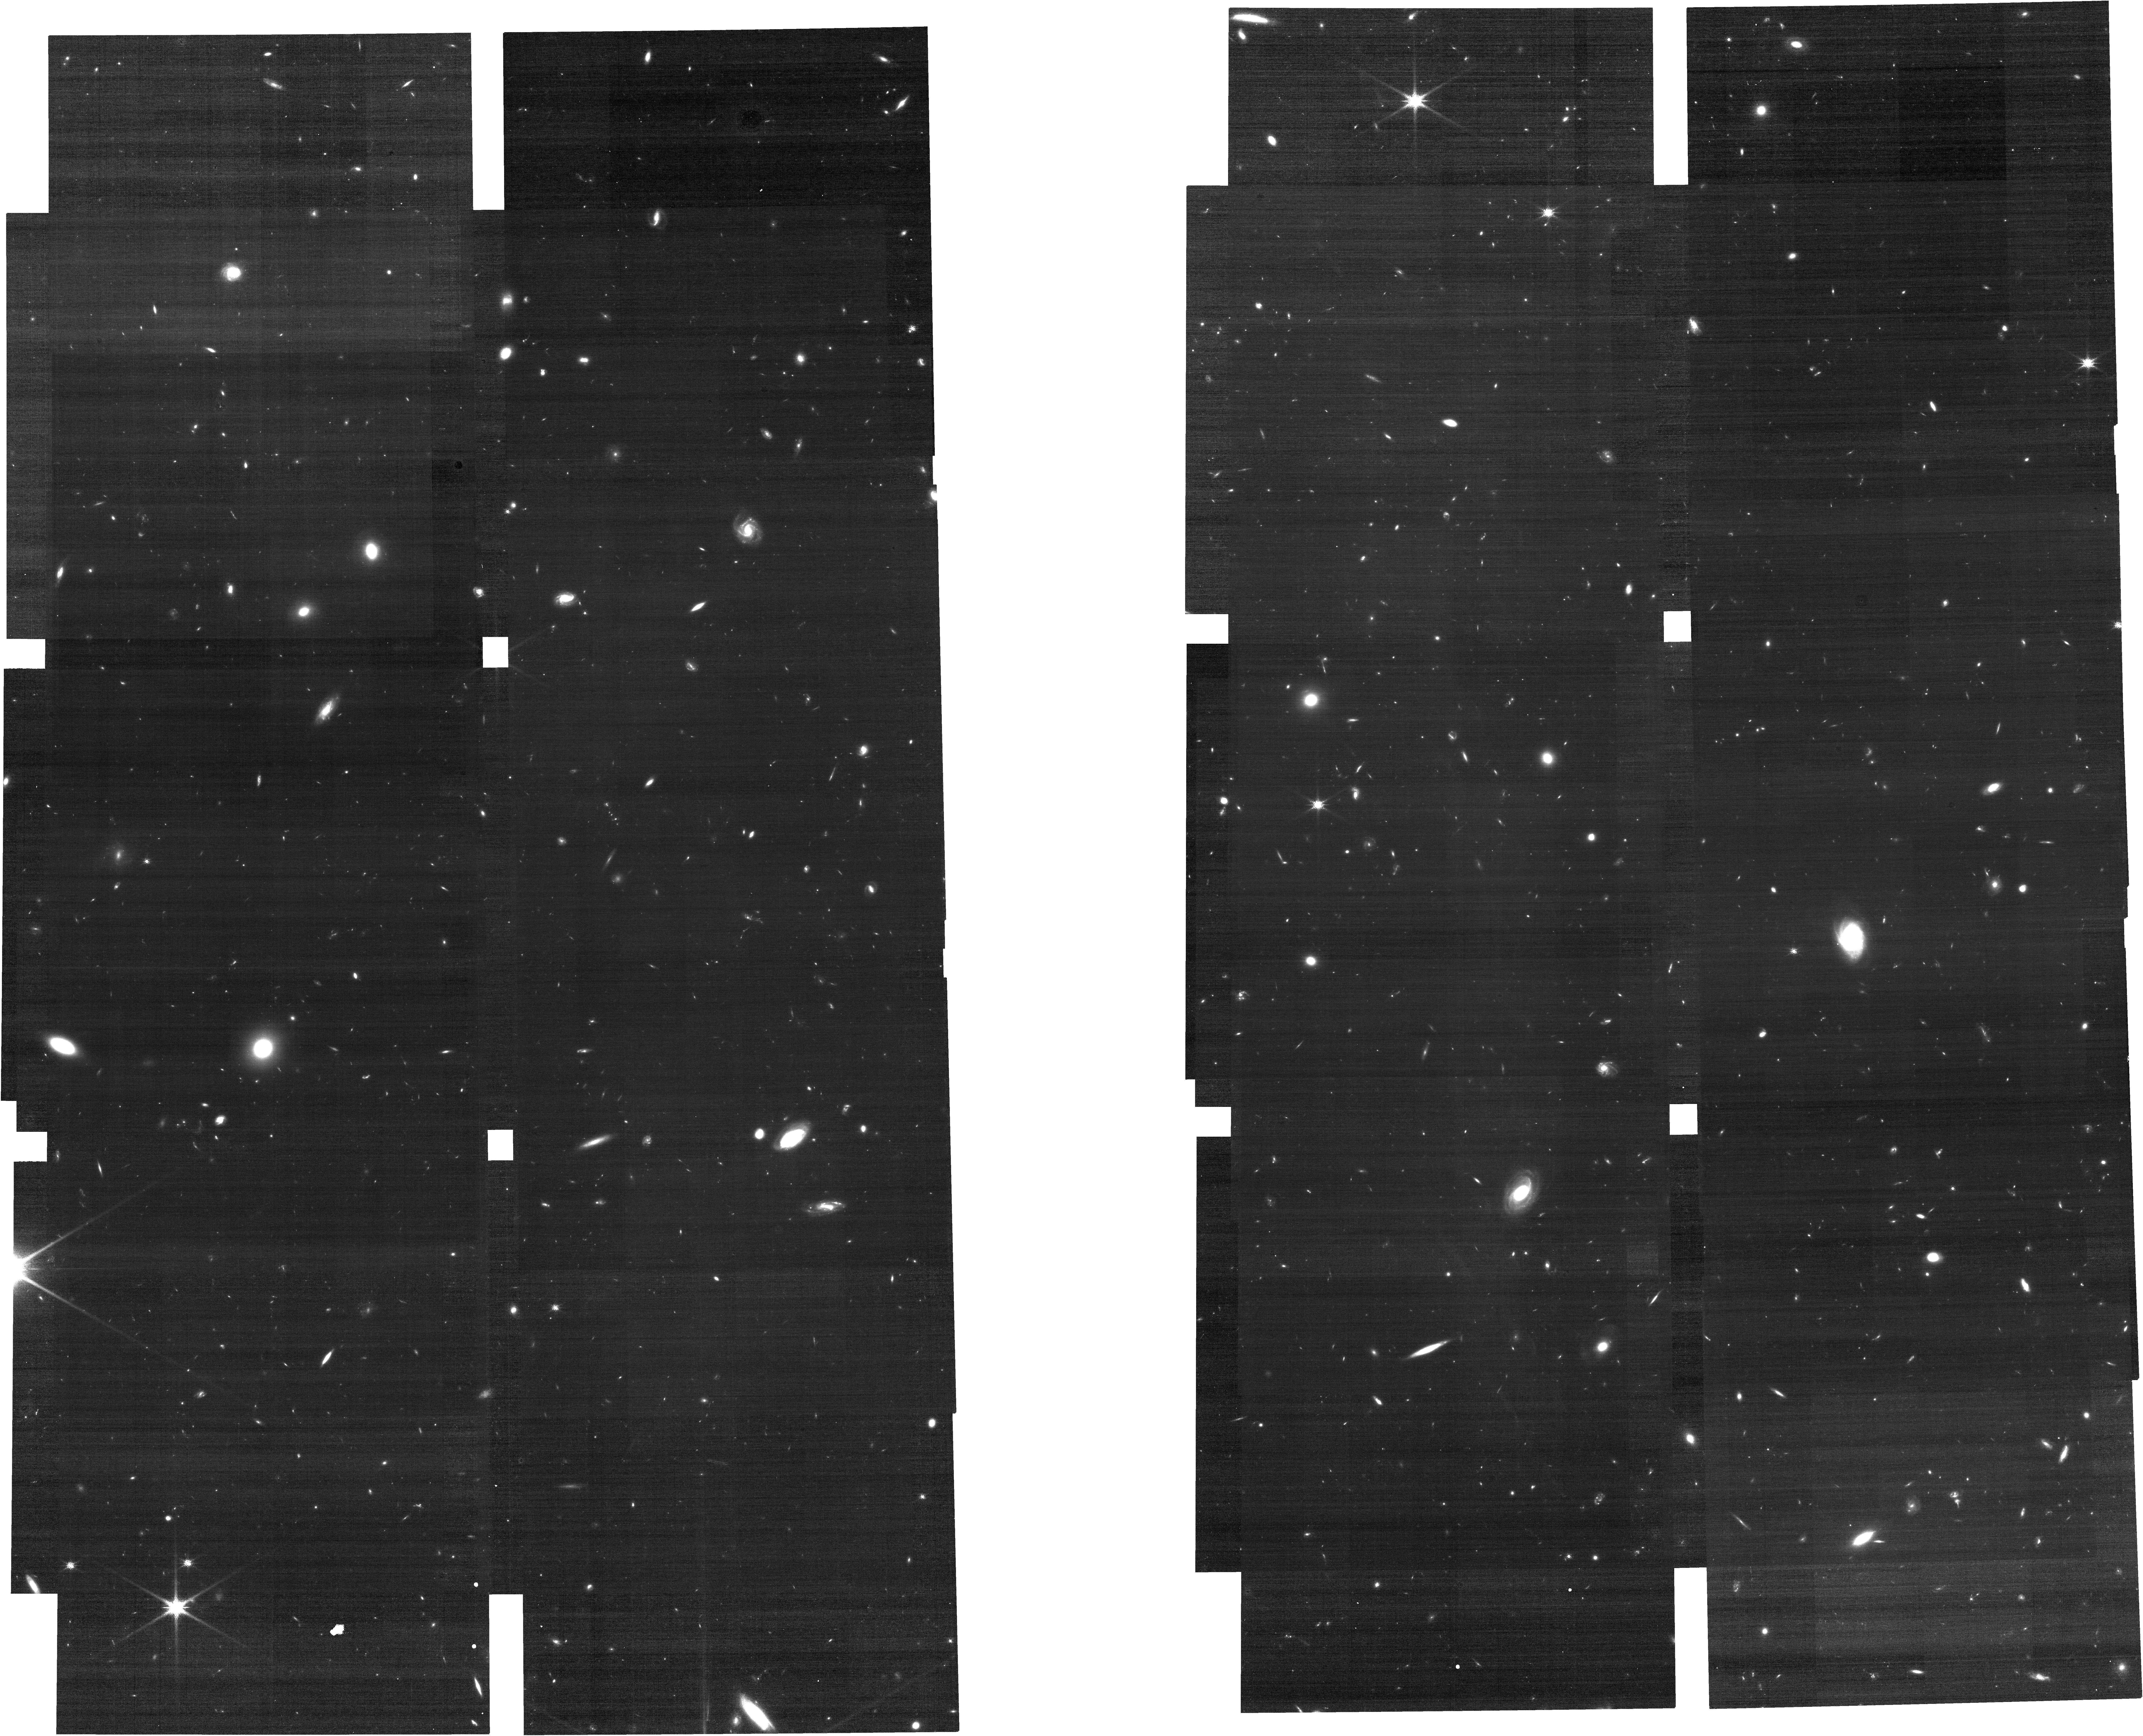
Target: HUDF-WFSS-Center. Instrument: NIRCAM. Filter: F150W. Exposure: 31 min. Observation ID: jw07336-o002_t001_nircam_clear-f150w

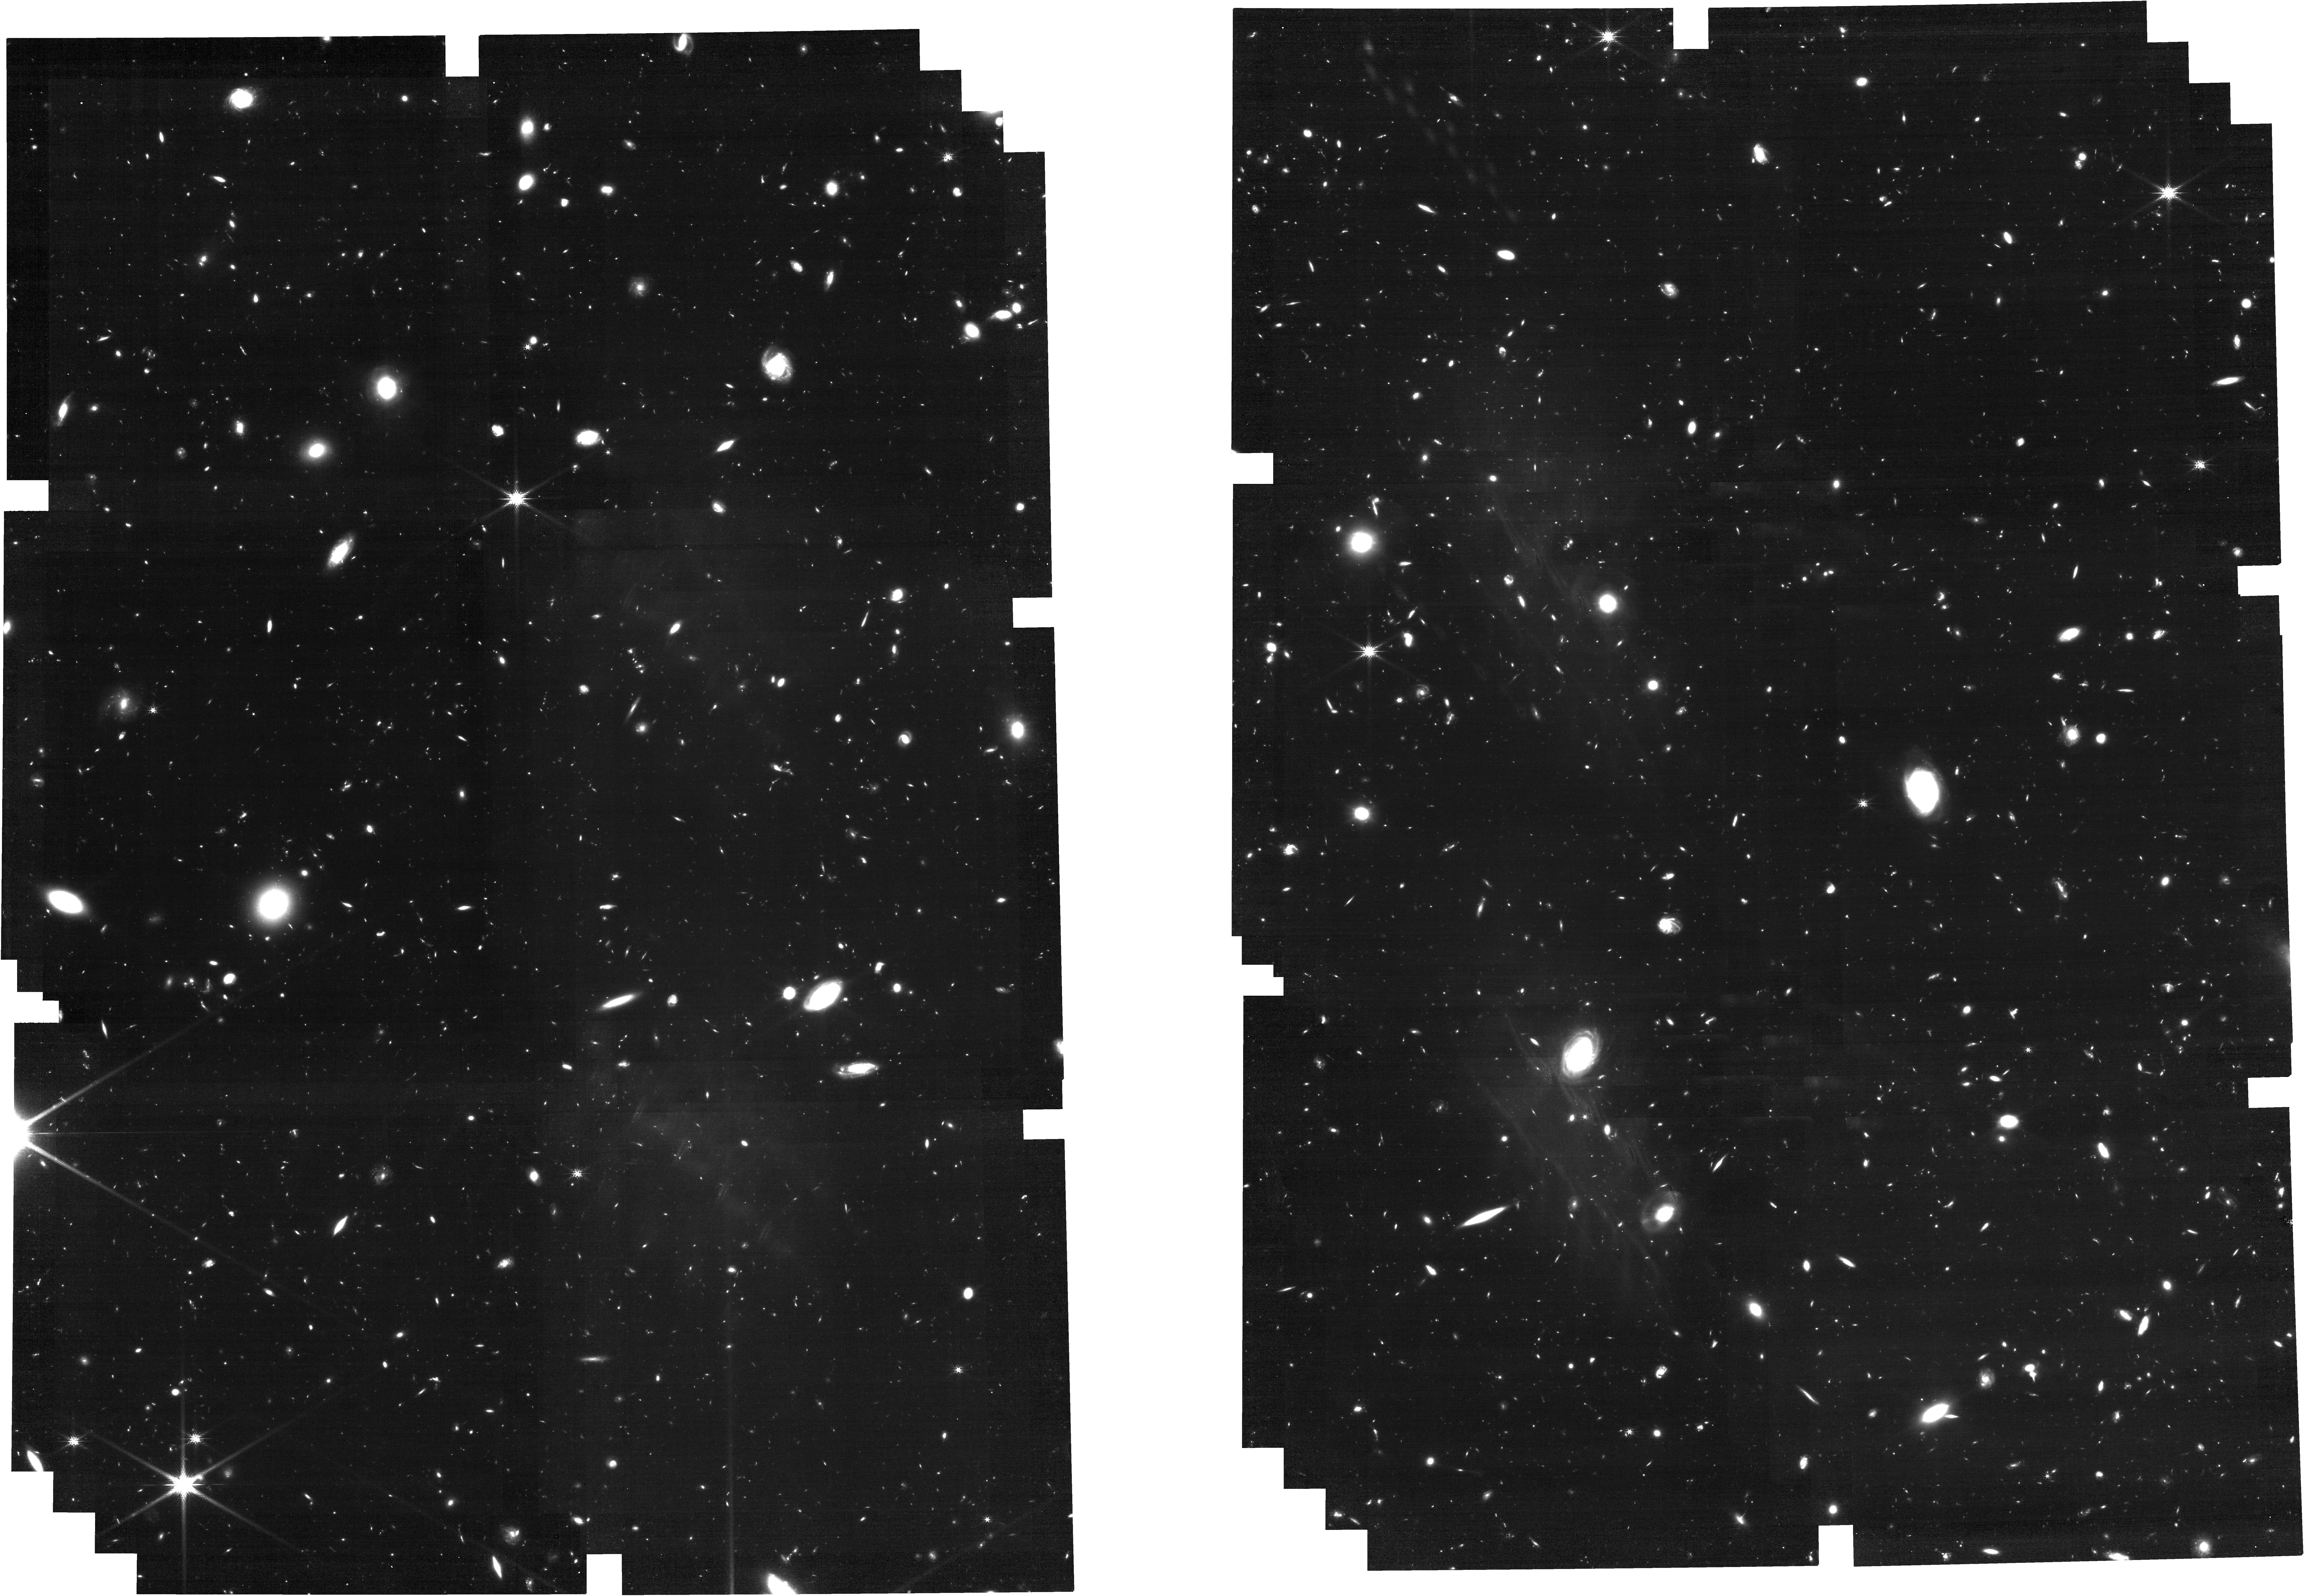
Target: HUDF-WFSS-Center. Instrument: NIRCAM. Filter: F200W. Exposure: 3.2 h. Observation ID: jw07336-o002_t001_nircam_clear-f200w

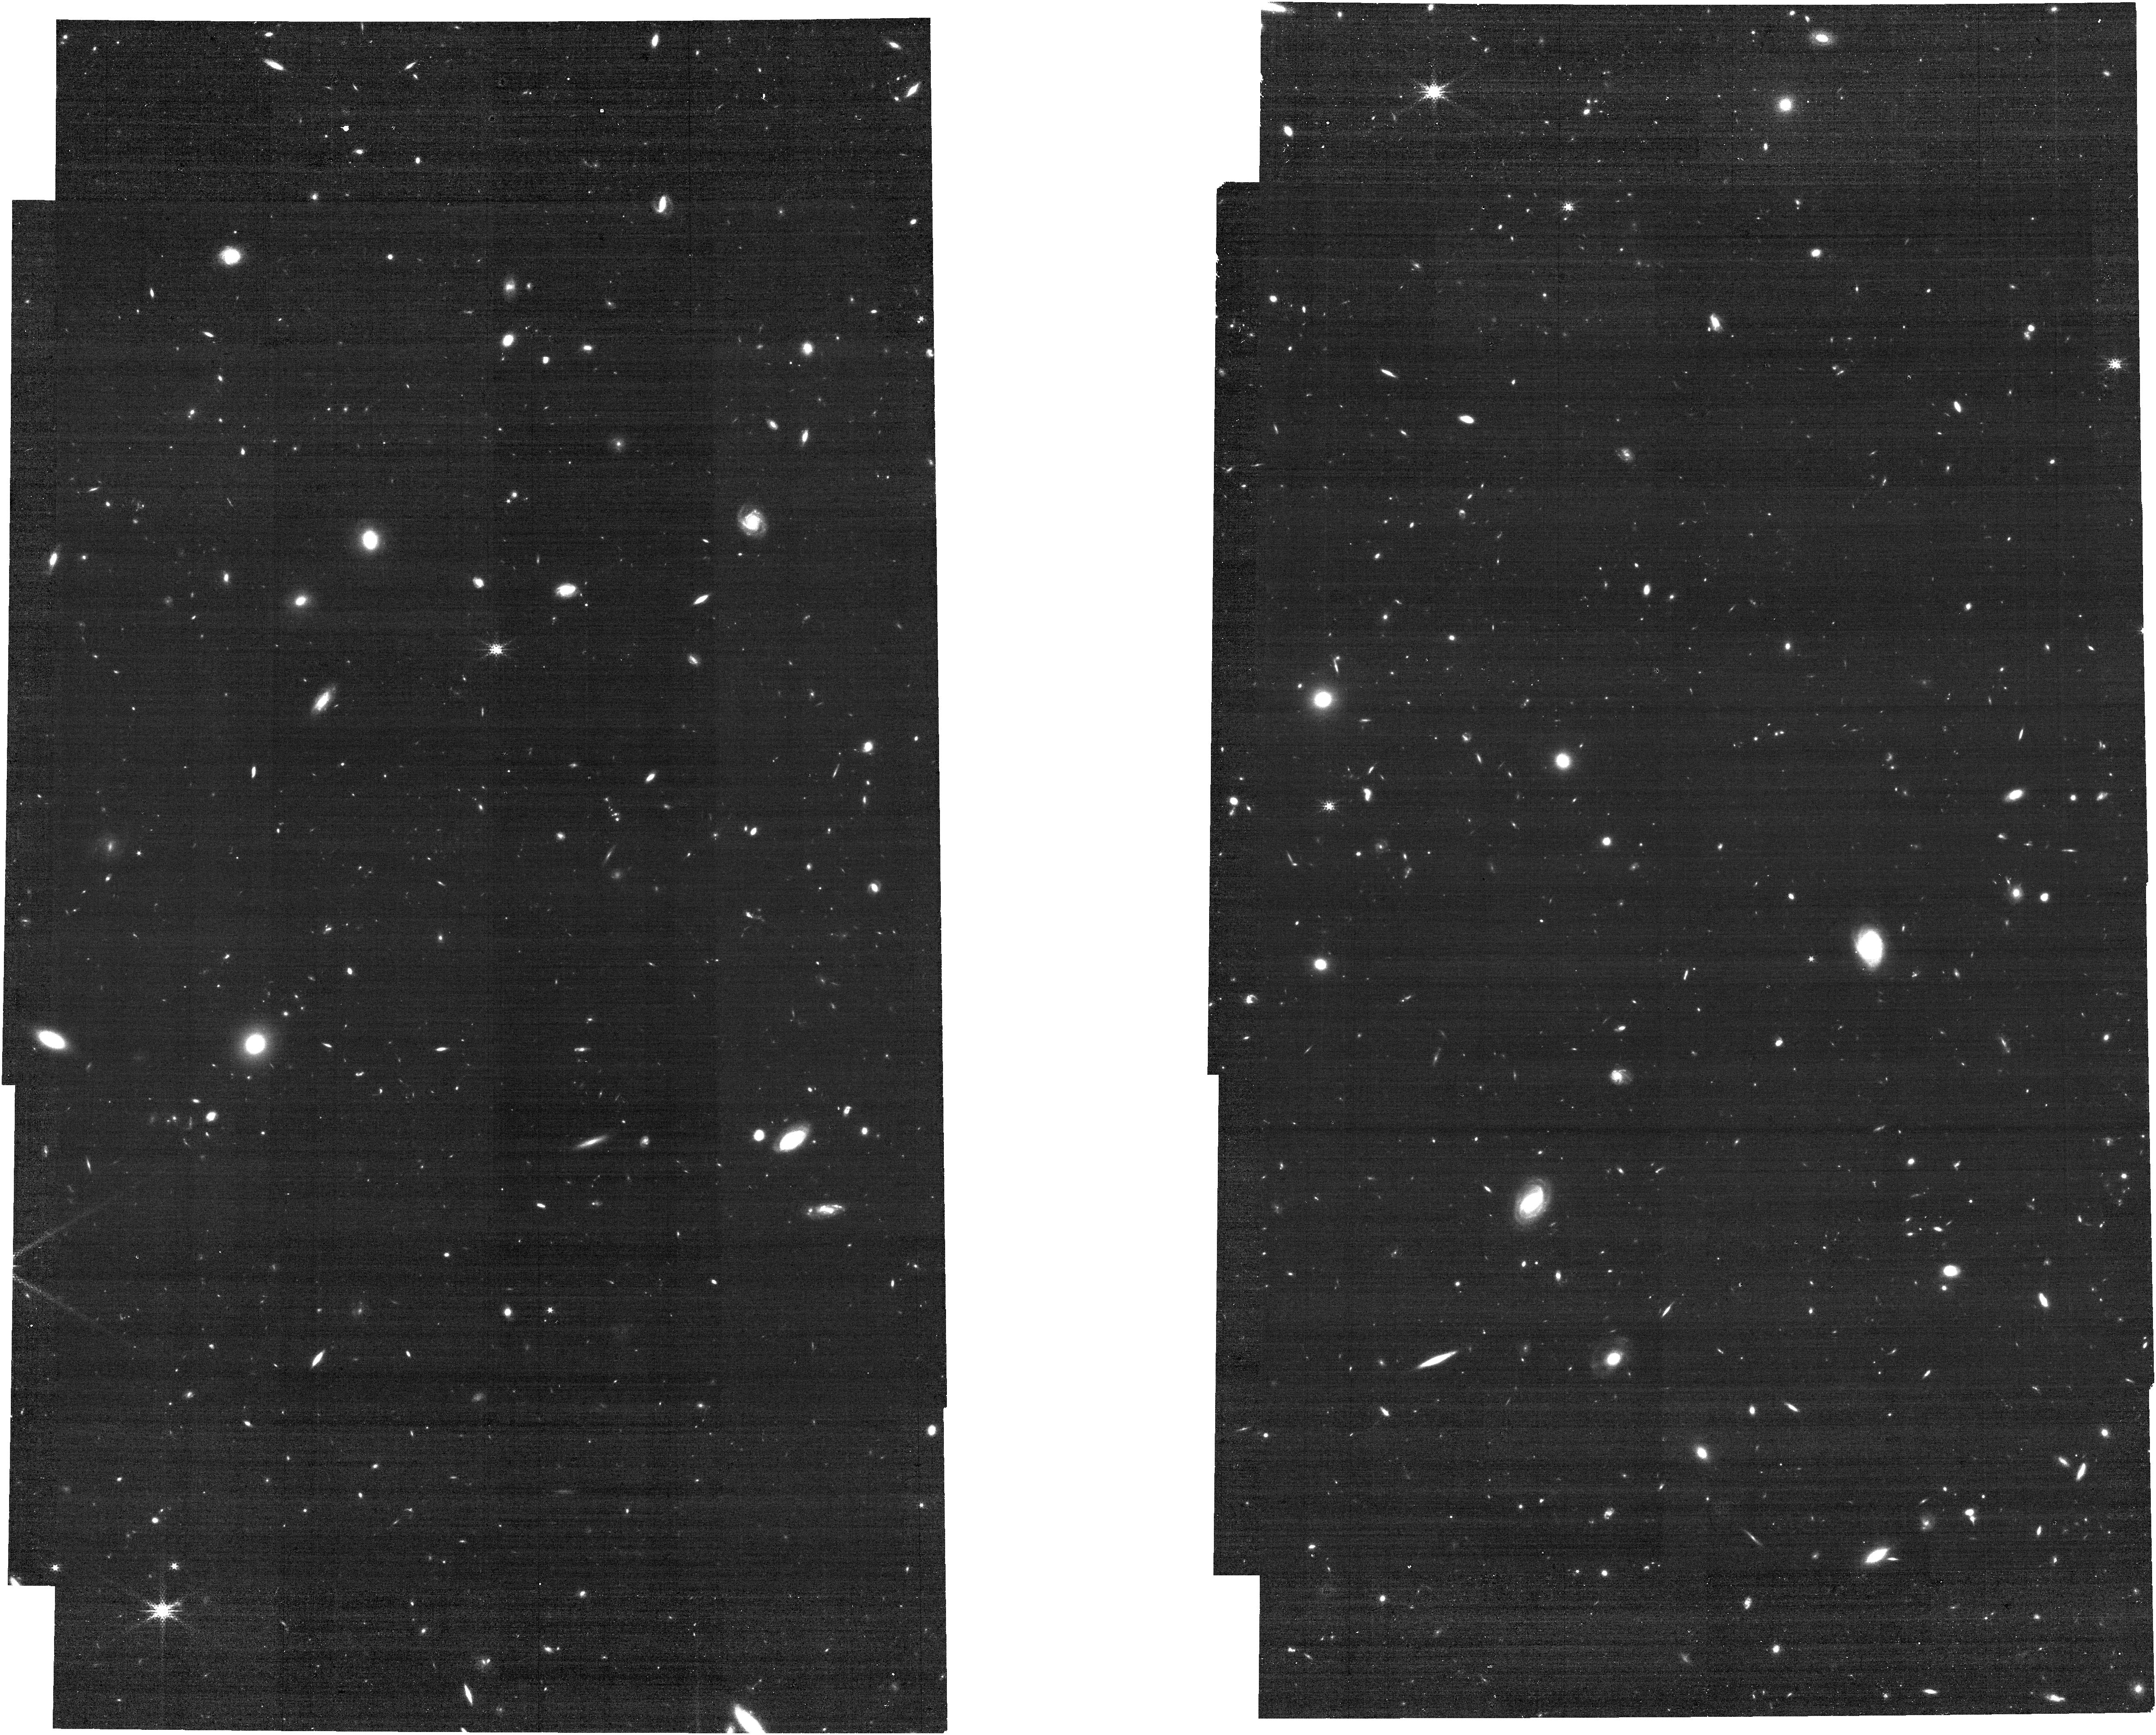
Target: HUDF-WFSS-Center. Instrument: NIRCAM. Filter: F250M. Exposure: 31 min. Observation ID: jw07336-o002_t001_nircam_clear-f250m

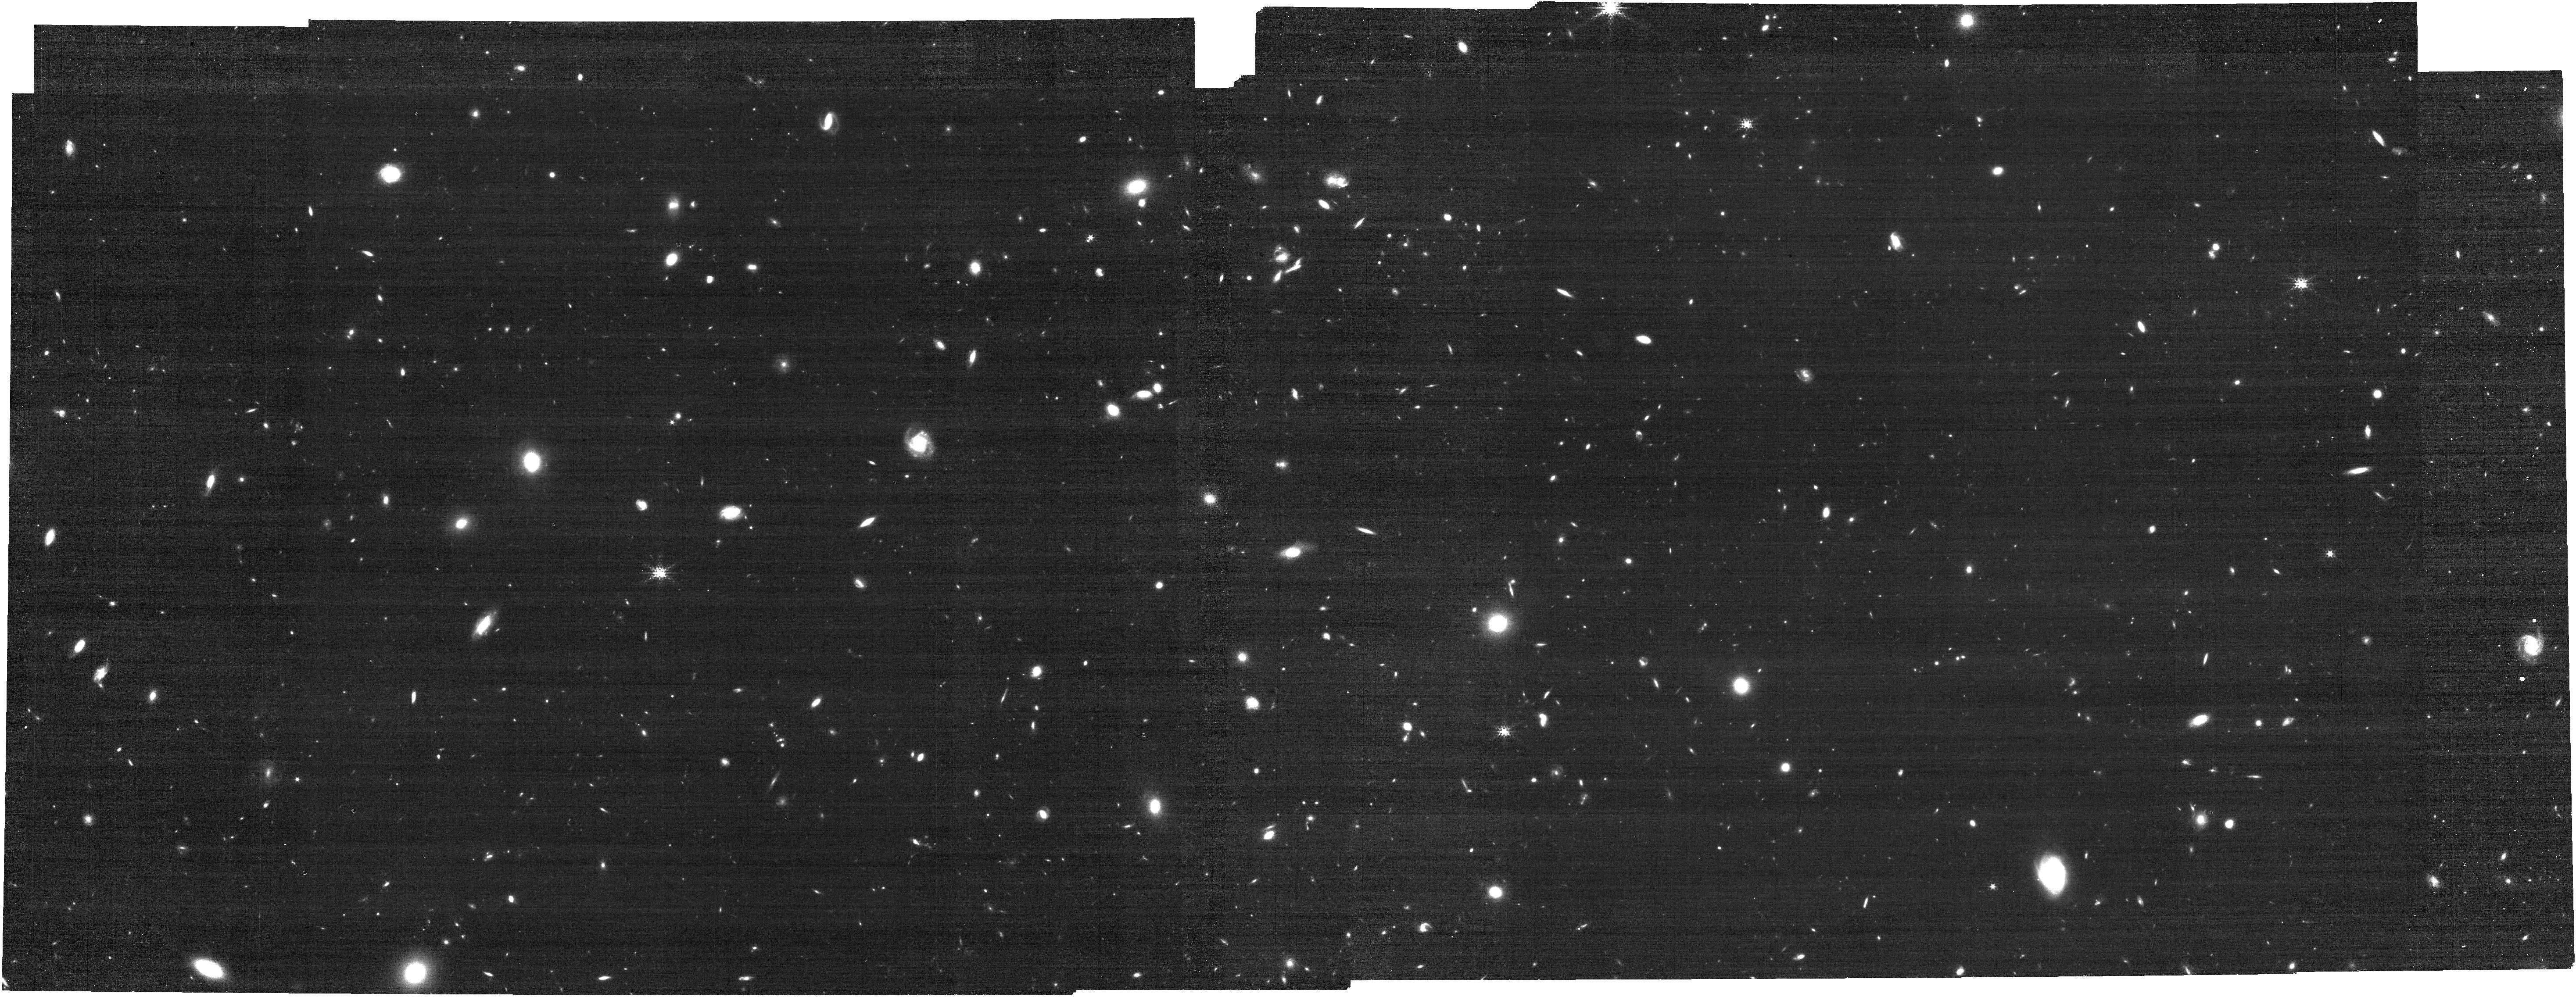
Target: HUDF-WFSS-Center. Instrument: NIRCAM. Filter: F250M. Exposure: 31 min. Observation ID: jw07336-o001_t001_nircam_clear-f250m

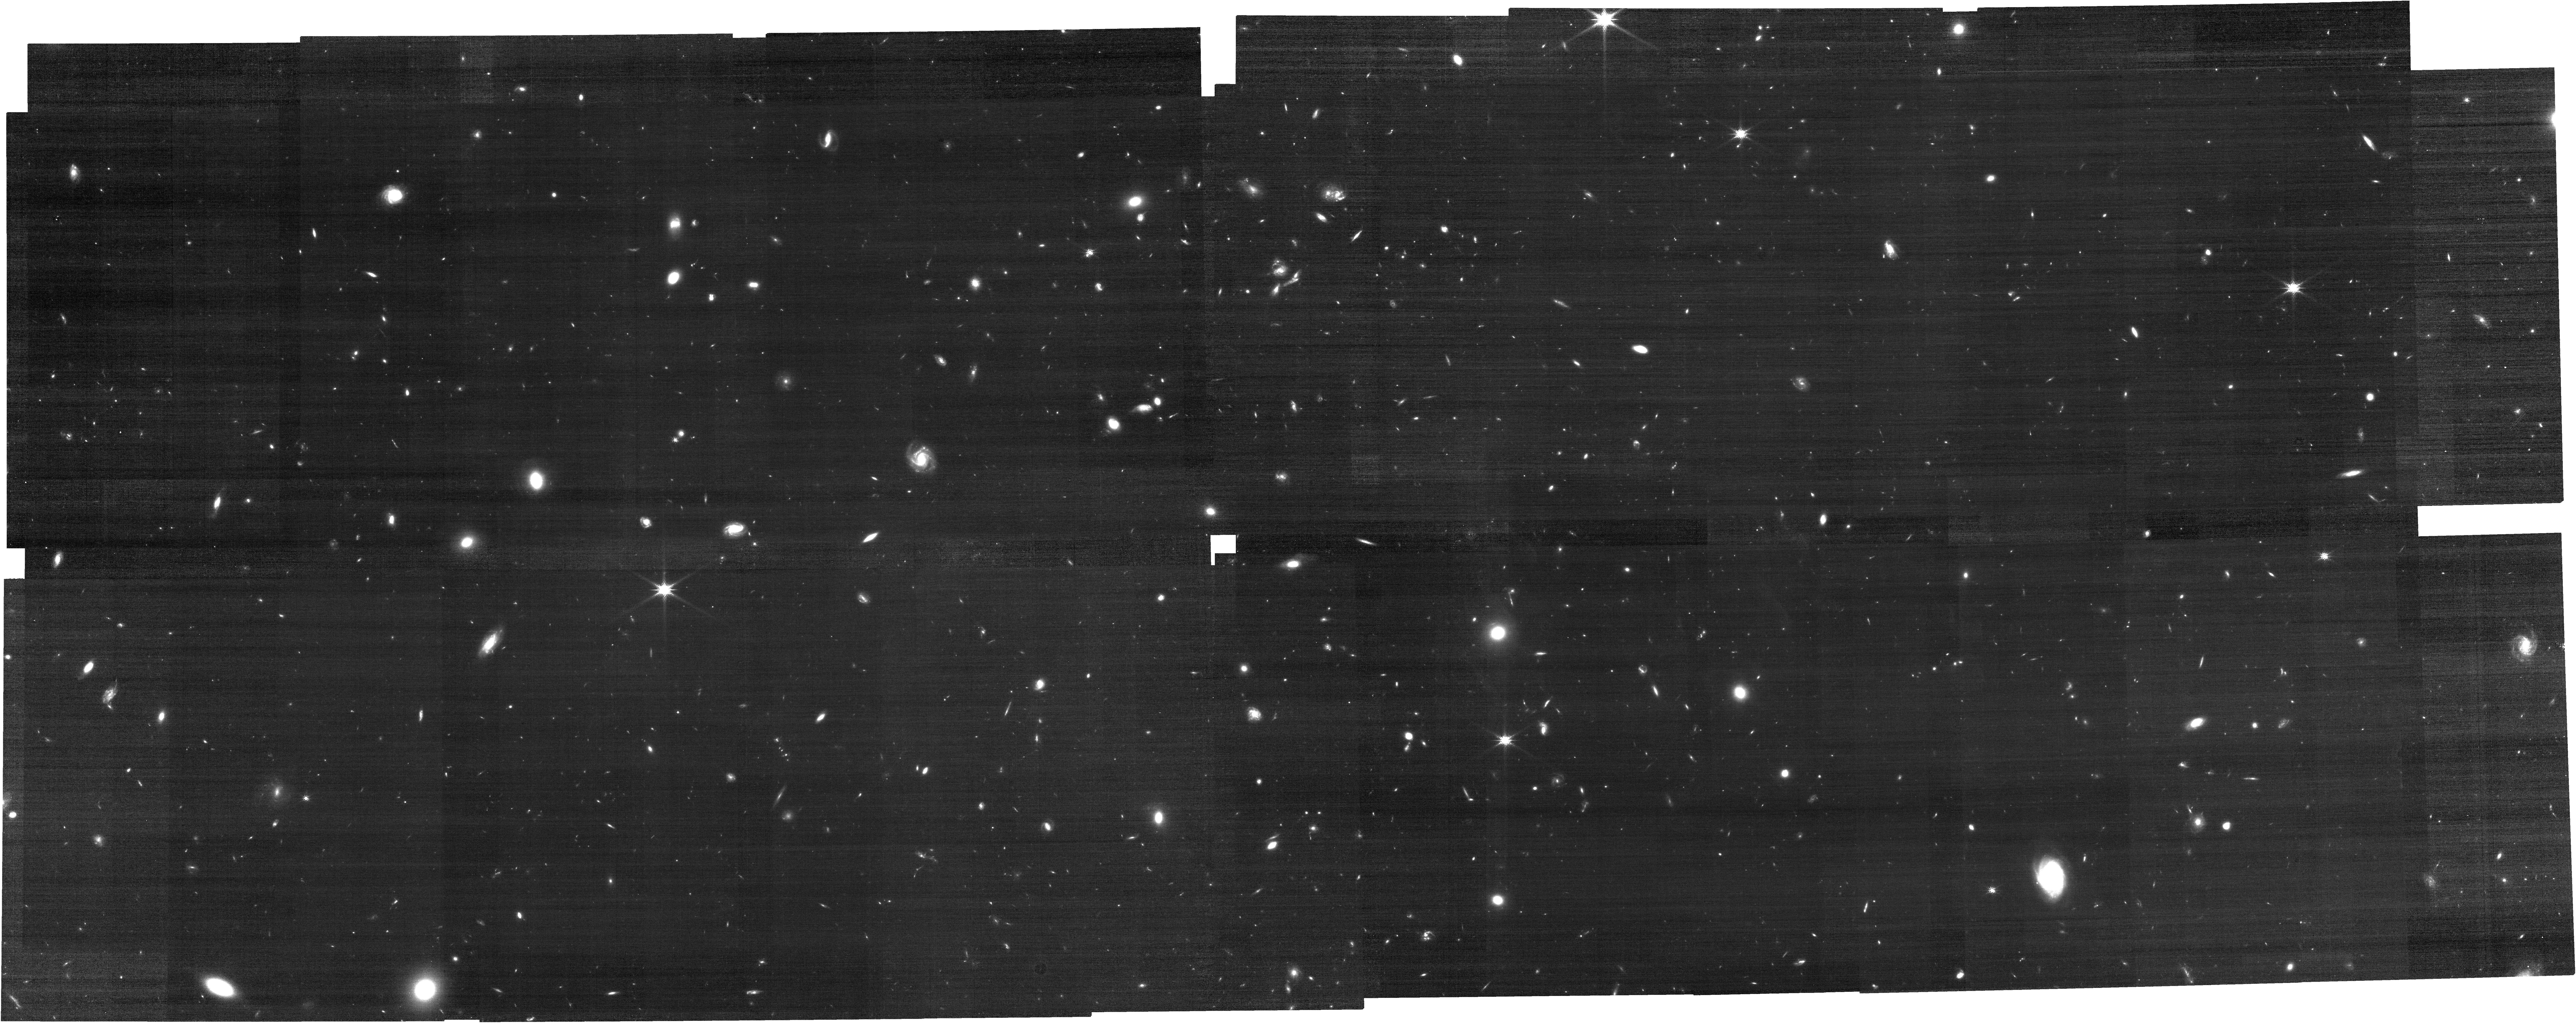
Target: HUDF-WFSS-Center. Instrument: NIRCAM. Filter: F150W. Exposure: 31 min. Observation ID: jw07336-o001_t001_nircam_clear-f150w

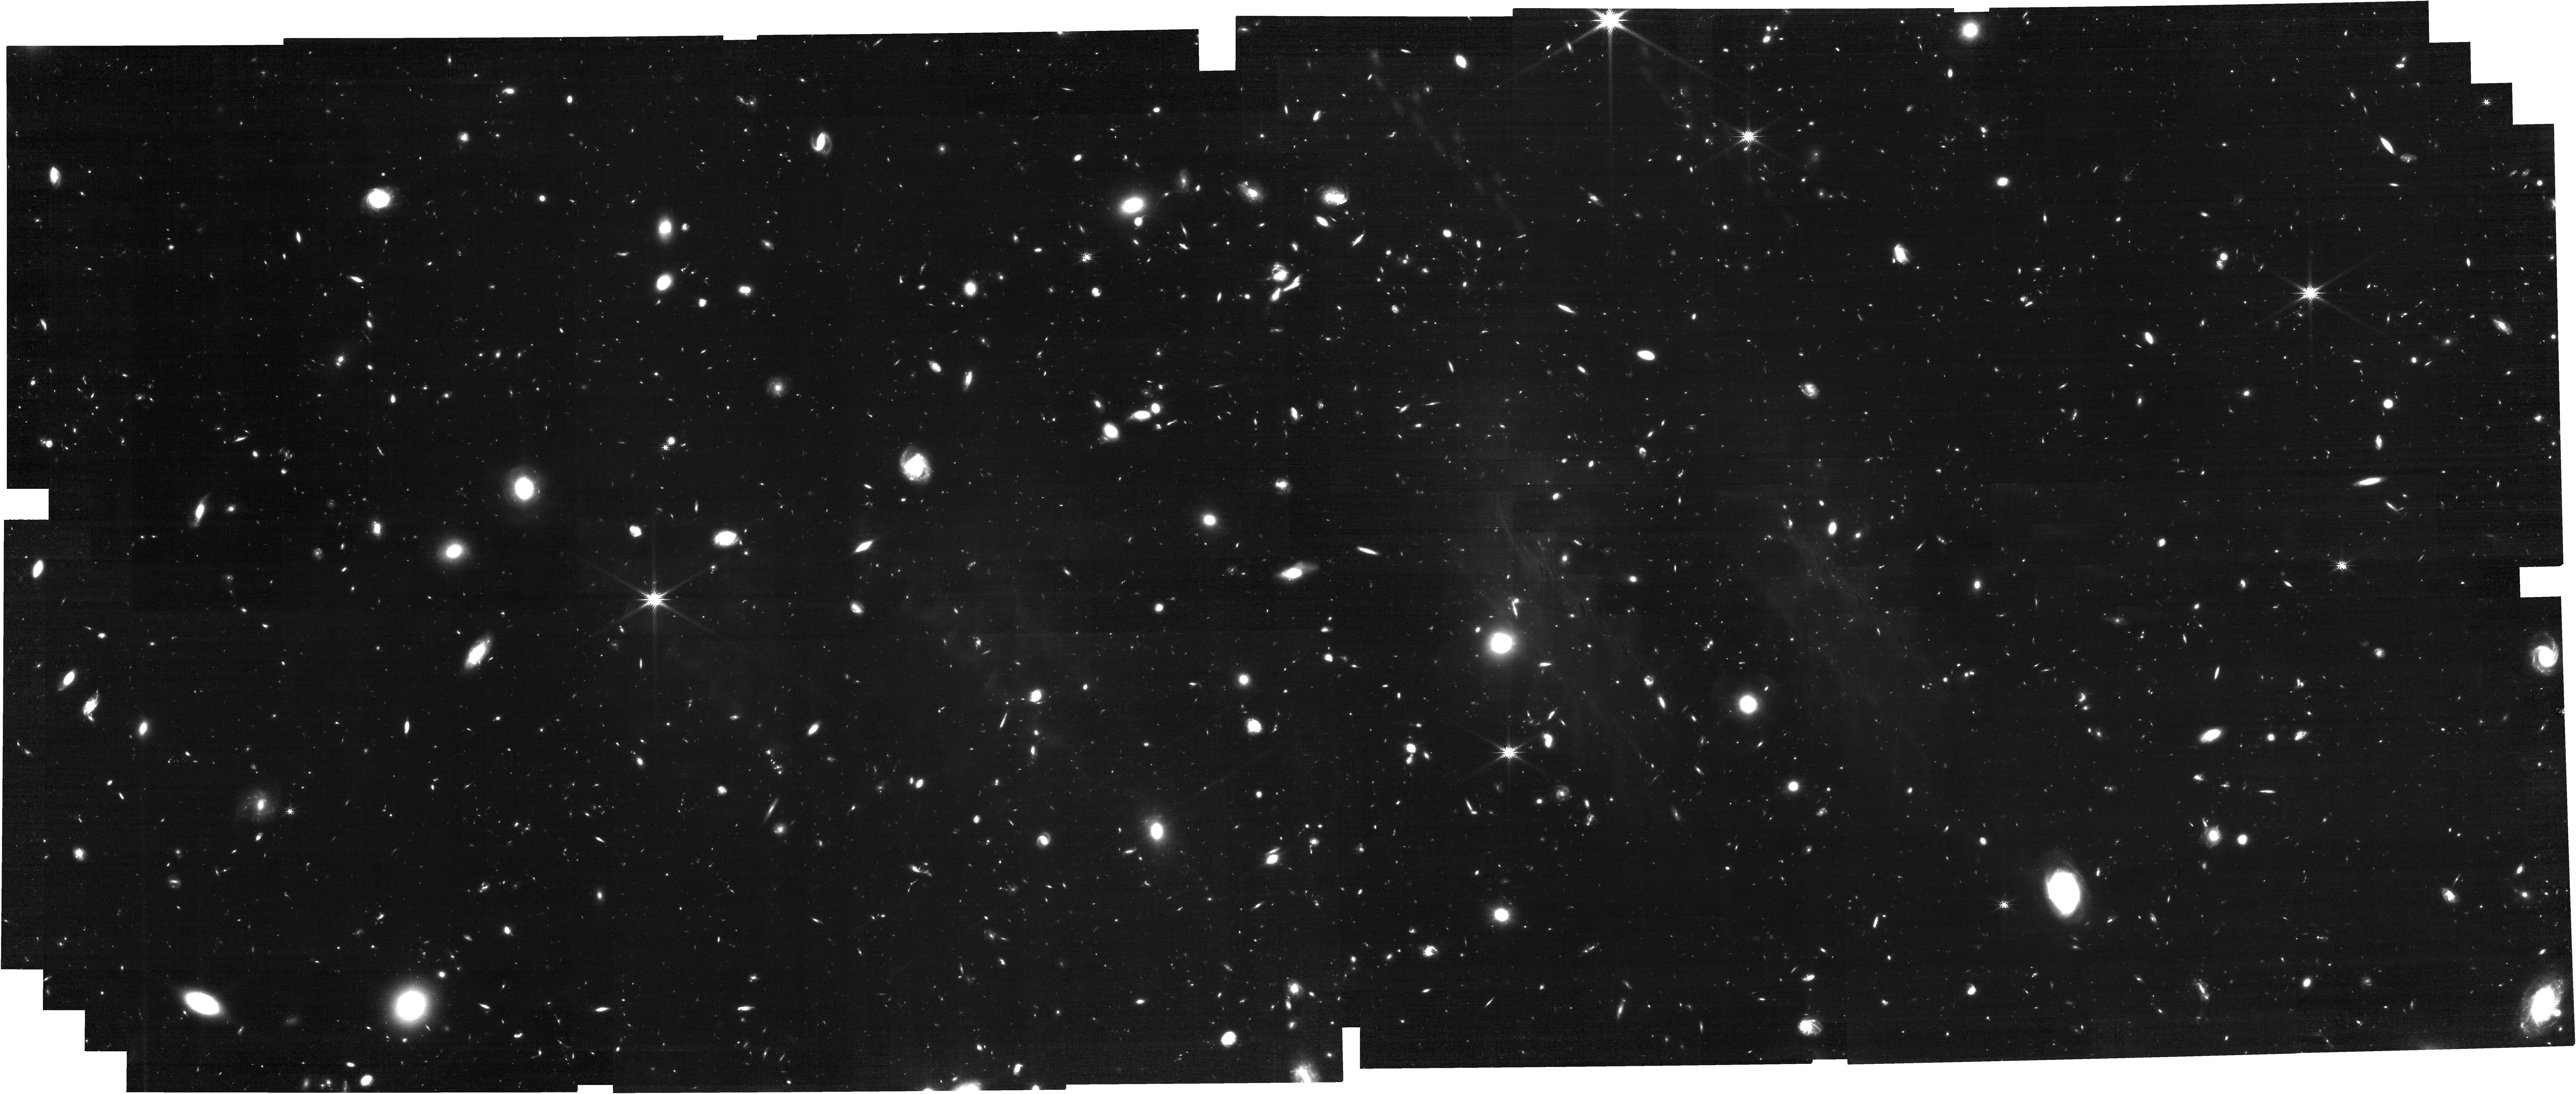
Target: HUDF-WFSS-Center. Instrument: NIRCAM. Filter: F200W. Exposure: 3.2 h. Observation ID: jw07336-o001_t001_nircam_clear-f200w

Commission a new R~2500 \`IFU\` on JWST: Calibrating second-order spectra of NIRCam/WFSS through Hubble Ultra Deep Field (PI: Sun, Fengwu)

All NIRCam WFSS scientific results so far are based on first-order spectra, mostly obtained at 3-5 micron. However, NIRCam can also obtain second-order spectroscopy at 2.4-3.0 micron, reaching a medium-high spectral resolution of R~2500. Compared with first-order, second-order spectroscopy takes advantage of lower sky background (because of twice higher R) and comparable throughput (~30%). This could offer highly efficient emission-line spectroscopy over ~3-arcmin^2 field of FoV, extremely powerful for spatially resolving galaxy kinematics out to z~5 as a "poor-man's IFU". Archival data are insufficient for the calibration of NIRCam WFSS second-order spectroscopy. Only one wavelength calibrator has been observed with very limited dither positions, leaving enormous extrapolation error across the whole FoV. We propose to fully calibrate the second-order slitless spectroscopy function of NIRCam WFSS. This will be achieved by observing the Hubble Ultra Deep Field (HUDF) through the F277W filter and all four module x grism combinations. HUDF has the highest surface density of accurate spectroscopic redshifts thanks to decades of multi-wavelength observations. We will detect second-order emission lines from galaxies at z~0-5 with known redshifts and wavelengths, providing accurate wavelength calibration and sensitivity characterization of second-order spectroscopy to the broader JWST user community. Scientifically, F277W grism is only missing piece for JWST near-IR spectroscopic campaigns in HUDF over Cycle 1-3. The request observation will enhance the JWST legacy in HUDF, opening a new window for wide-field galaxy kinematics survey around and beyond cosmic noon.